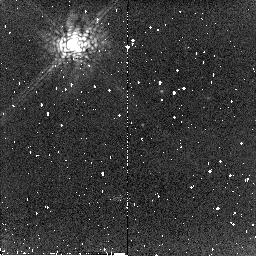
Target: CHA-DC-F7
Instrument: NICMOS/NIC2
Filter: POL240L
Exposure: 2 min
Observation ID: n8qv50020

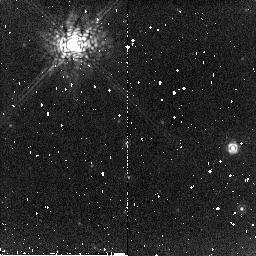
Target: BD32-3739
Instrument: NICMOS/NIC2
Filter: POL240L
Exposure: 2 min
Observation ID: n8qv11020

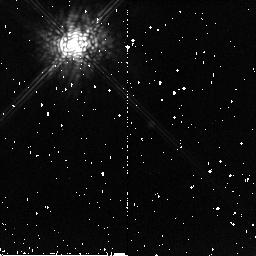
Target: TW-HYDRAE
Instrument: NICMOS/NIC2
Filter: POL240L
Exposure: 2 min
Observation ID: n8qv30020

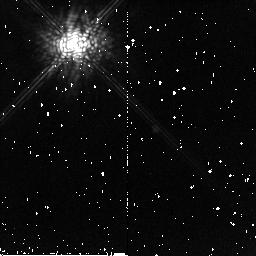
Target: TW-HYDRAE
Instrument: NICMOS/NIC2
Filter: POL120L
Exposure: 2 min
Observation ID: n8qv60010

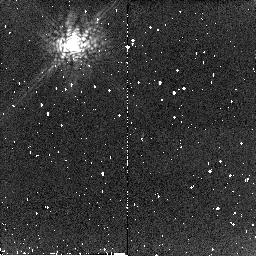
Target: CHA-DC-F7
Instrument: NICMOS/NIC2
Filter: POL240L
Exposure: 2 min
Observation ID: n8qv21020

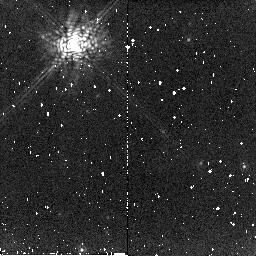
Target: BD32-3739
Instrument: NICMOS/NIC2
Filter: POL240L
Exposure: 2 min
Observation ID: n8qv41020

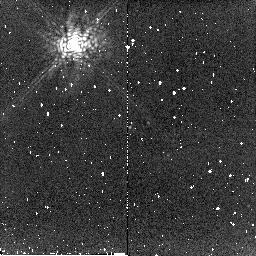
Target: CHA-DC-F7
Instrument: NICMOS/NIC2
Filter: POL240L
Exposure: 2 min
Observation ID: n8qv51020

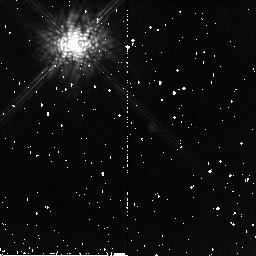
Target: TW-HYDRAE
Instrument: NICMOS/NIC2
Filter: POL120L
Exposure: 2 min
Observation ID: n8qv31010

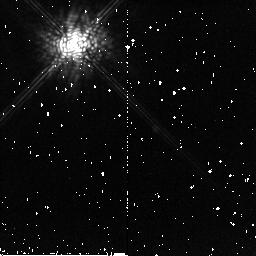
Target: TW-HYDRAE
Instrument: NICMOS/NIC2
Filter: POL240L
Exposure: 2 min
Observation ID: n8qv60020

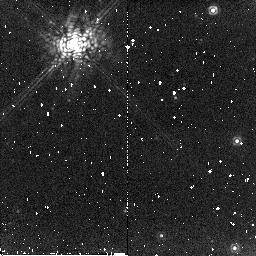
Target: BD32-3739
Instrument: NICMOS/NIC2
Filter: POL240L
Exposure: 2 min
Observation ID: n8qv40020

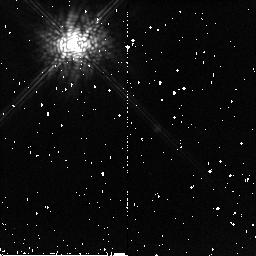
Target: TW-HYDRAE
Instrument: NICMOS/NIC2
Filter: POL120L
Exposure: 2 min
Observation ID: n8qv61010

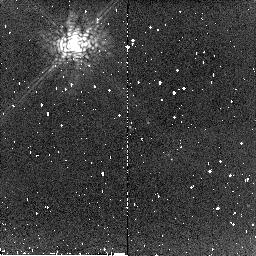
Target: CHA-DC-F7
Instrument: NICMOS/NIC2
Filter: POL120L
Exposure: 2 min
Observation ID: n8qv51010

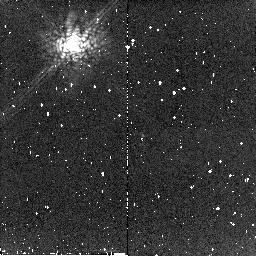
Target: CHA-DC-F7
Instrument: NICMOS/NIC2
Filter: POL120L
Exposure: 2 min
Observation ID: n8qv21010

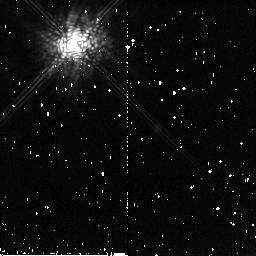
Target: TW-HYDRAE
Instrument: NICMOS/NIC2
Filter: POL240L
Exposure: 2 min
Observation ID: n8qv61020

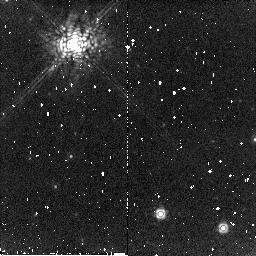
Target: BD32-3739
Instrument: NICMOS/NIC2
Filter: POL240L
Exposure: 2 min
Observation ID: n8qv10020

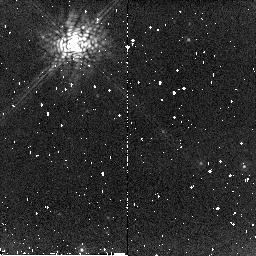
Target: BD32-3739
Instrument: NICMOS/NIC2
Filter: POL120L
Exposure: 2 min
Observation ID: n8qv41010

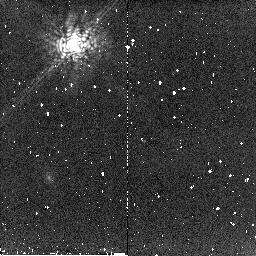
Target: CHA-DC-F7
Instrument: NICMOS/NIC2
Filter: POL240L
Exposure: 2 min
Observation ID: n8qv20020

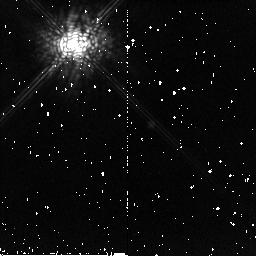
Target: TW-HYDRAE
Instrument: NICMOS/NIC2
Filter: POL120L
Exposure: 2 min
Observation ID: n8qv30010

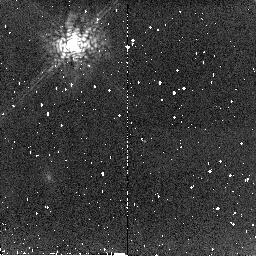
Target: CHA-DC-F7
Instrument: NICMOS/NIC2
Filter: POL120L
Exposure: 2 min
Observation ID: n8qv20010

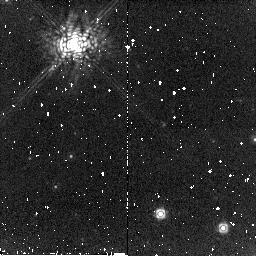
Target: BD32-3739
Instrument: NICMOS/NIC2
Filter: POL120L
Exposure: 2 min
Observation ID: n8qv10010

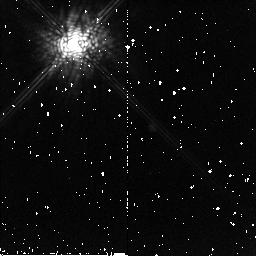
Target: TW-HYDRAE
Instrument: NICMOS/NIC2
Filter: POL240L
Exposure: 2 min
Observation ID: n8qv31020

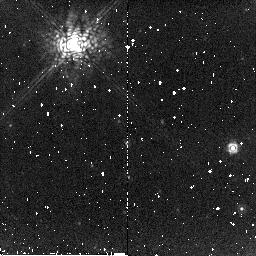
Target: BD32-3739
Instrument: NICMOS/NIC2
Filter: POL120L
Exposure: 2 min
Observation ID: n8qv11010

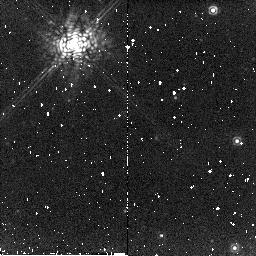
Target: BD32-3739
Instrument: NICMOS/NIC2
Filter: POL120L
Exposure: 2 min
Observation ID: n8qv40010

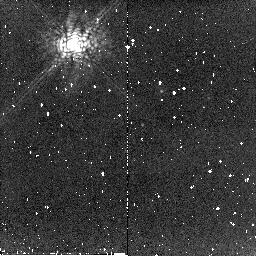
Target: CHA-DC-F7
Instrument: NICMOS/NIC2
Filter: POL120L
Exposure: 2 min
Observation ID: n8qv50010

Enabling Coronagraphic Polarimetry with NICMOS (PI: Hines, Dean C.)

We propose to enable a new mode on NICMOS that combines the powerful diffracted light rejection of the coronagraph with the diagnostic power of polarimetry. This new capability will open a new regime in high contrast imaging that has not been possible before. We will enable this capability by observing calibration targets with the coronagraph and the NIC2 polarizers in place. The enabled science includes, but is not limited to, detection and imaging of circumstellar debris in polarized light, the polarized emission surrounding bright planetary nebulae, and the extended structure around bright active galaxies. A similar capability is possible with the ACS, and therefore HST would provide the only platform for this extremely high contrast imaging covering the entire near-UV, optical and near-infrared wavelength regime. Only the combined HST NICMOS system has the combined resolution and stability (especially with the NCS) to provide high spatial resolution, coronagraphic, near-infrared polarimetry in the foreseeable future. The technique is absolutely unique to HST and will enable a new regime in high contrast imaging.